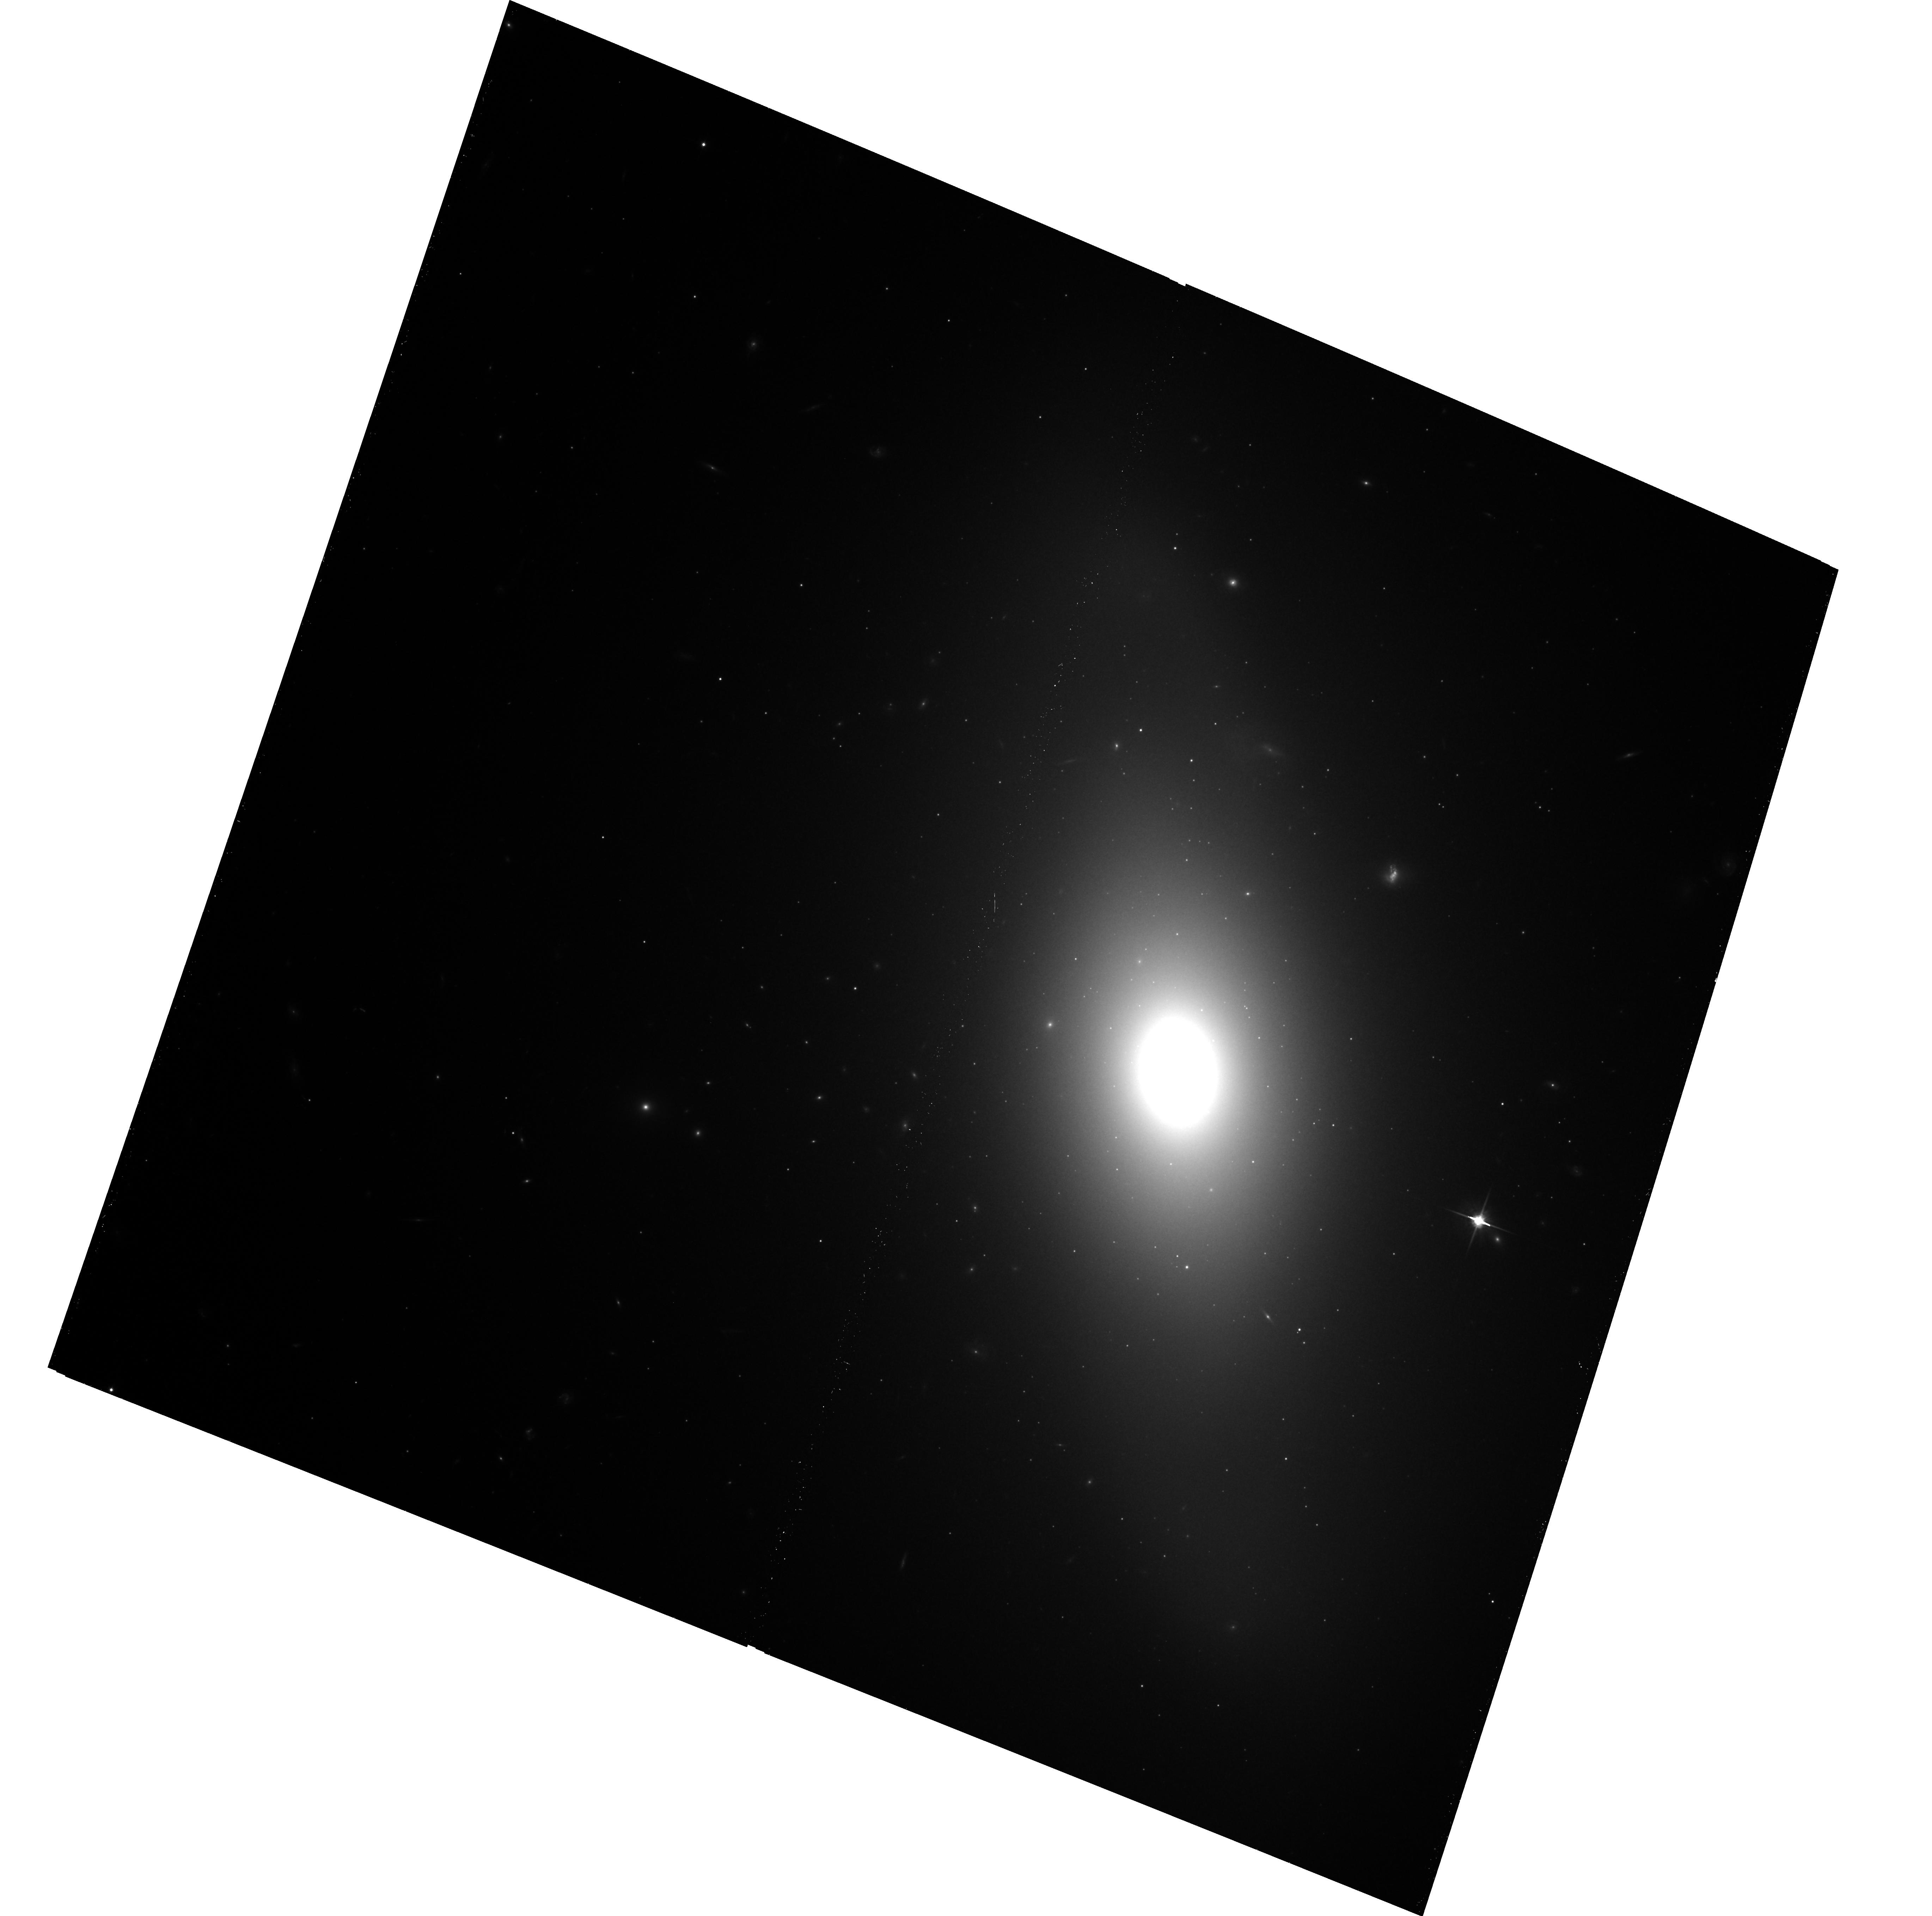
Target: NGC1380
Instrument: ACS/WFC
Filter: F814W
Exposure: 20 min
Observation ID: hst_10911_04_acs_wfc_f814w_j9p304

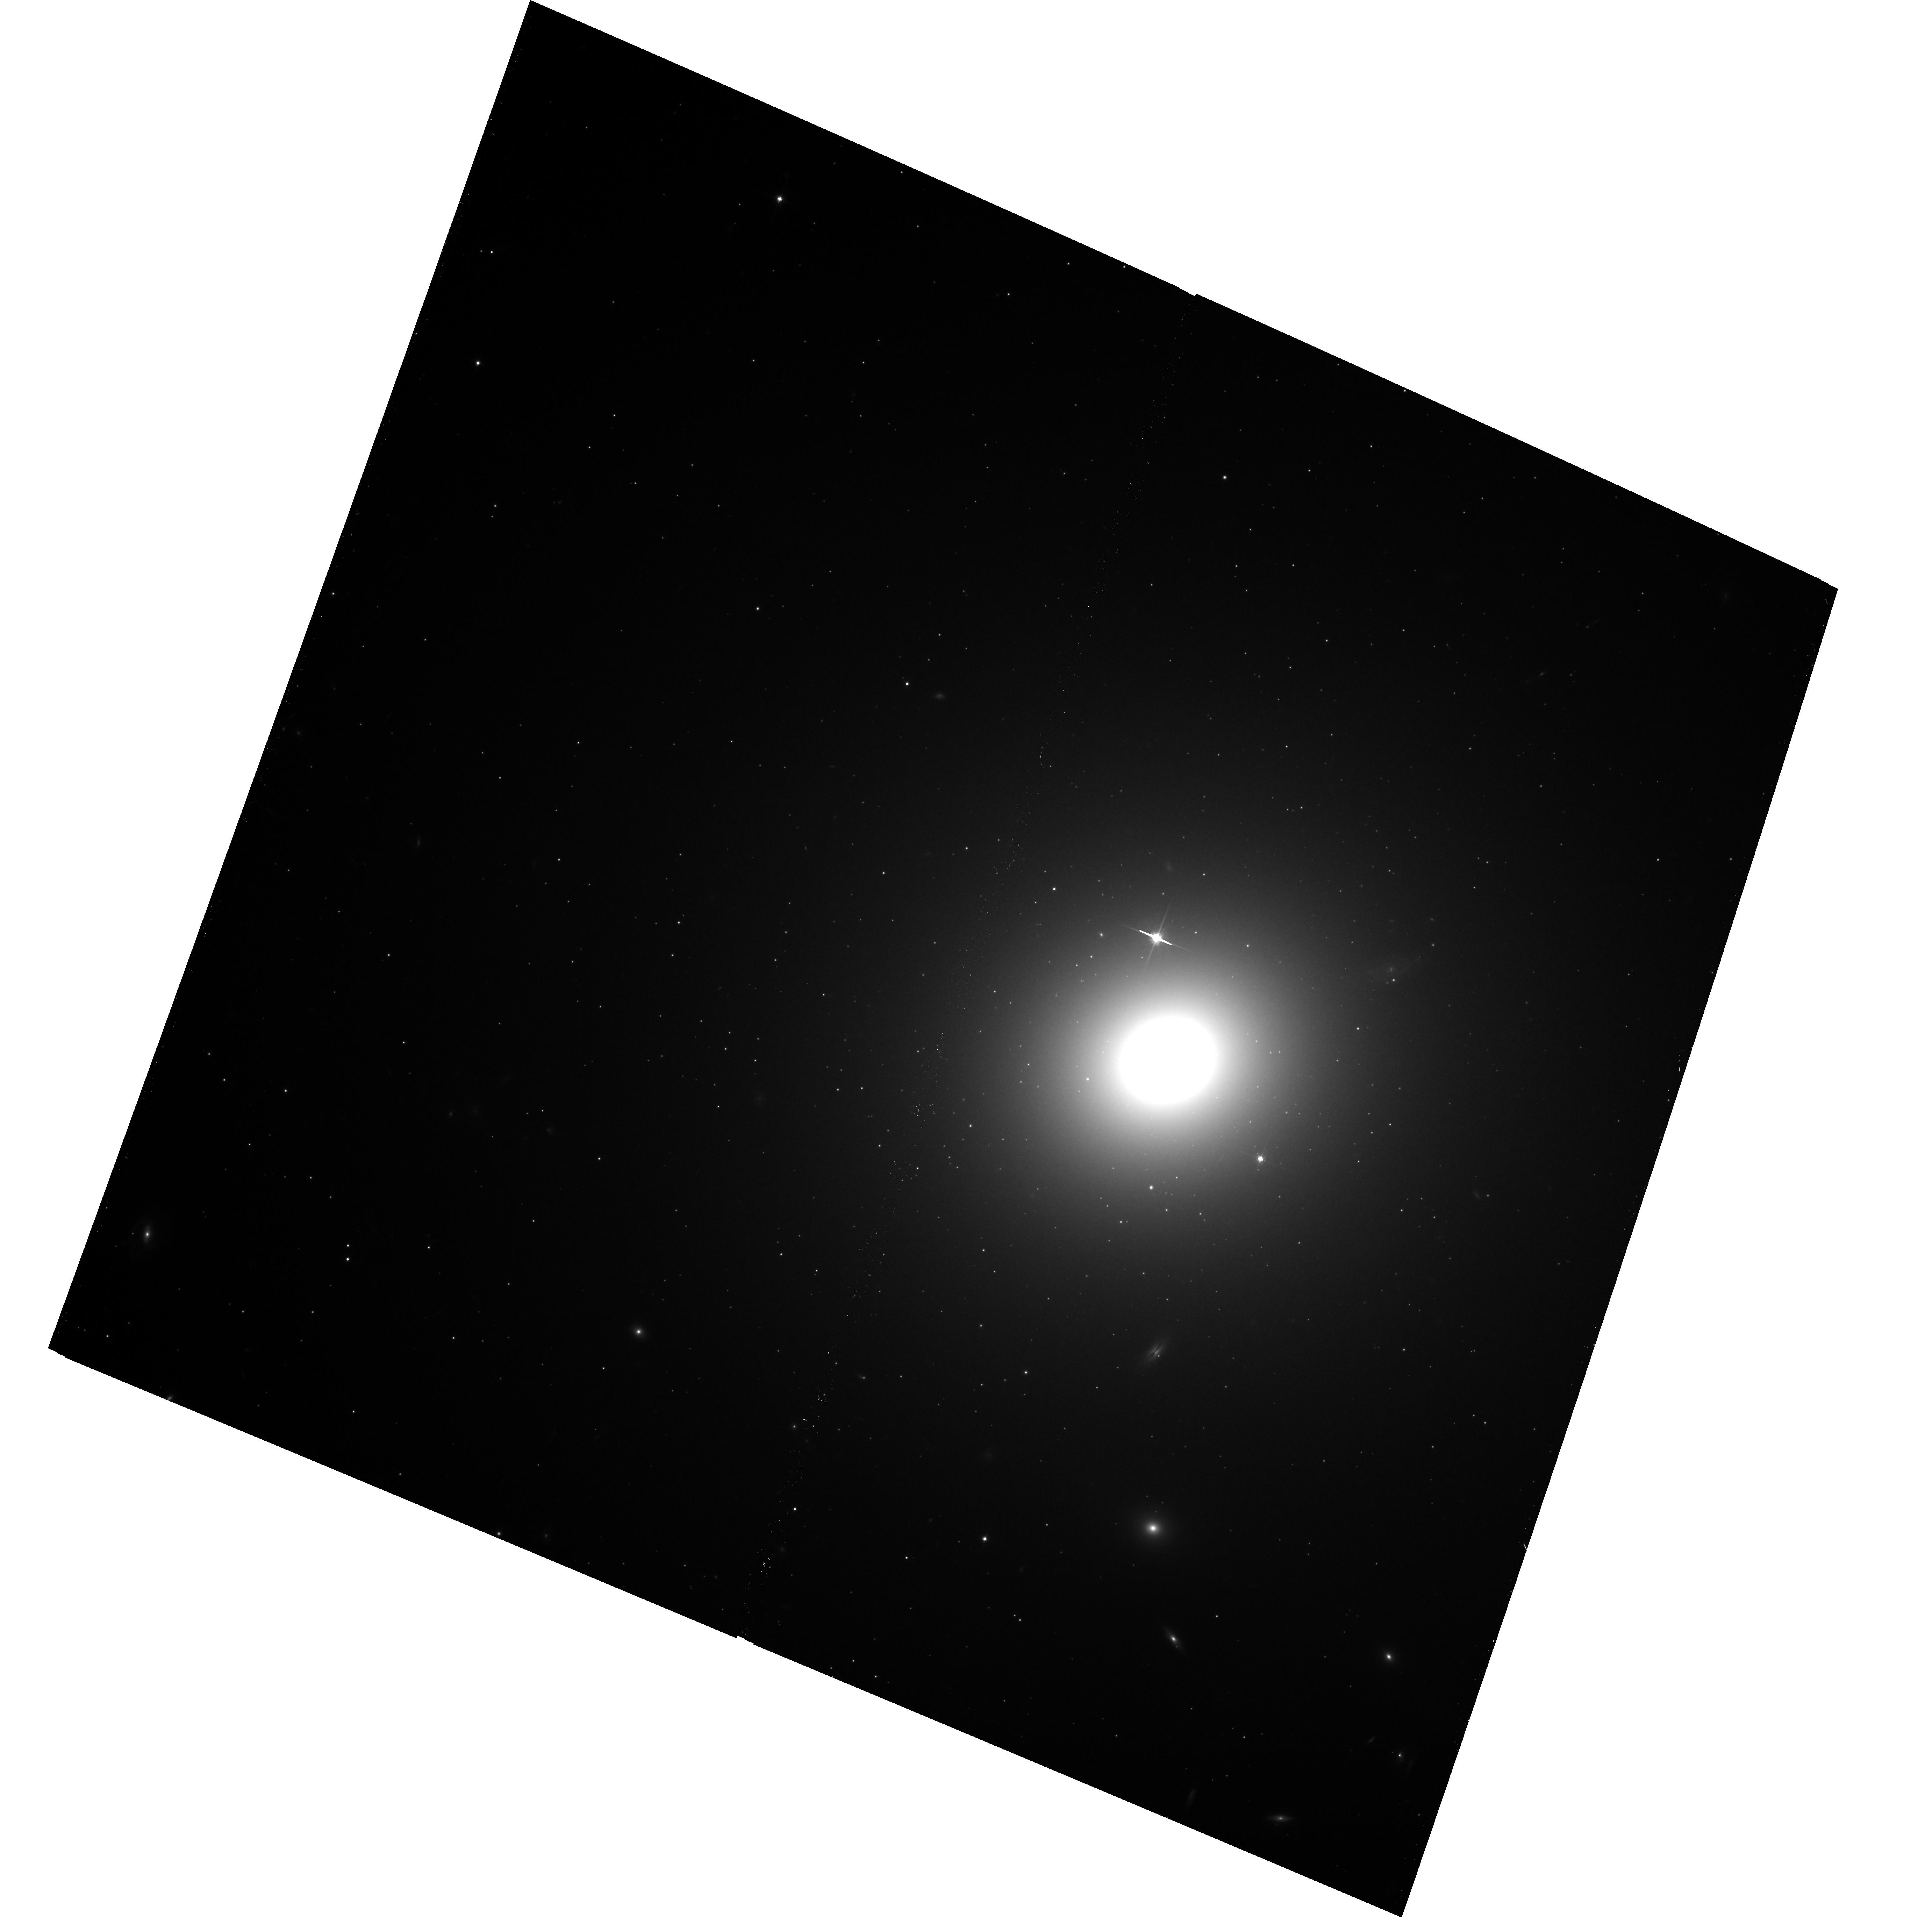
Target: NGC1399
Instrument: ACS/WFC
Filter: F814W
Exposure: 20 min
Observation ID: hst_10911_05_acs_wfc_f814w_j9p305

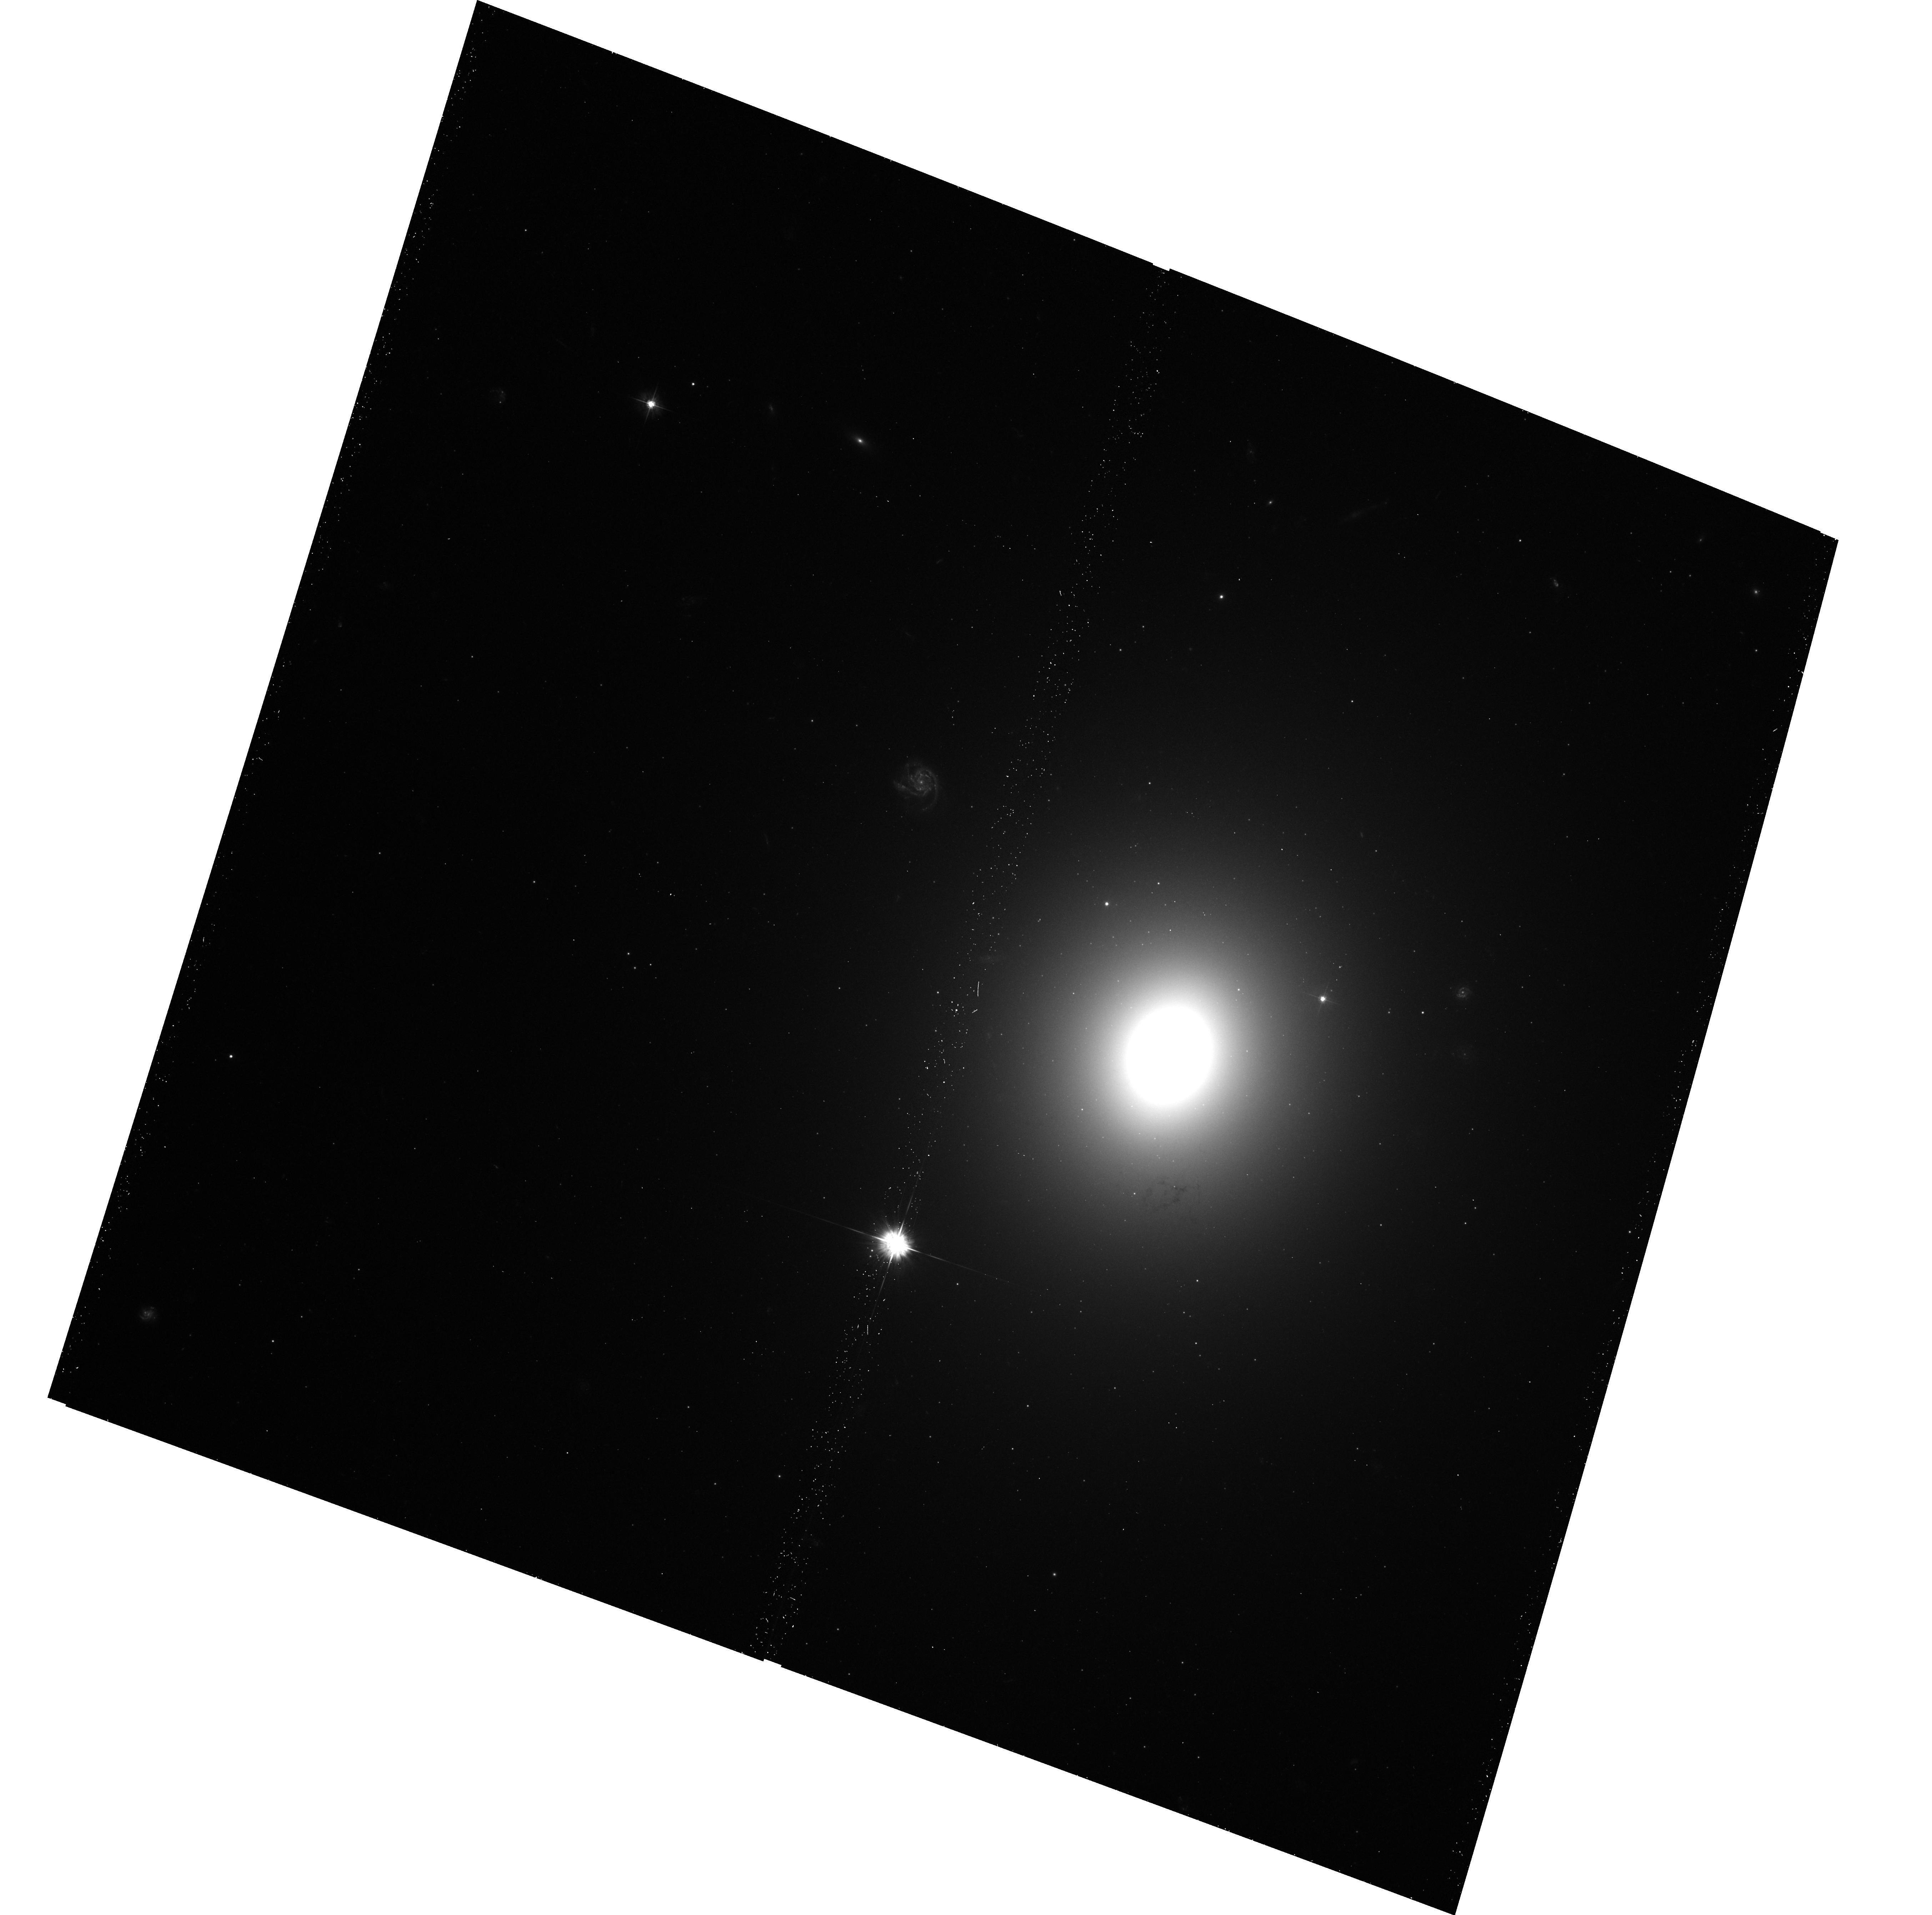
Target: NGC1404
Instrument: ACS/WFC
Filter: F475W
Exposure: 11 min
Observation ID: hst_10911_06_acs_wfc_f475w_j9p306

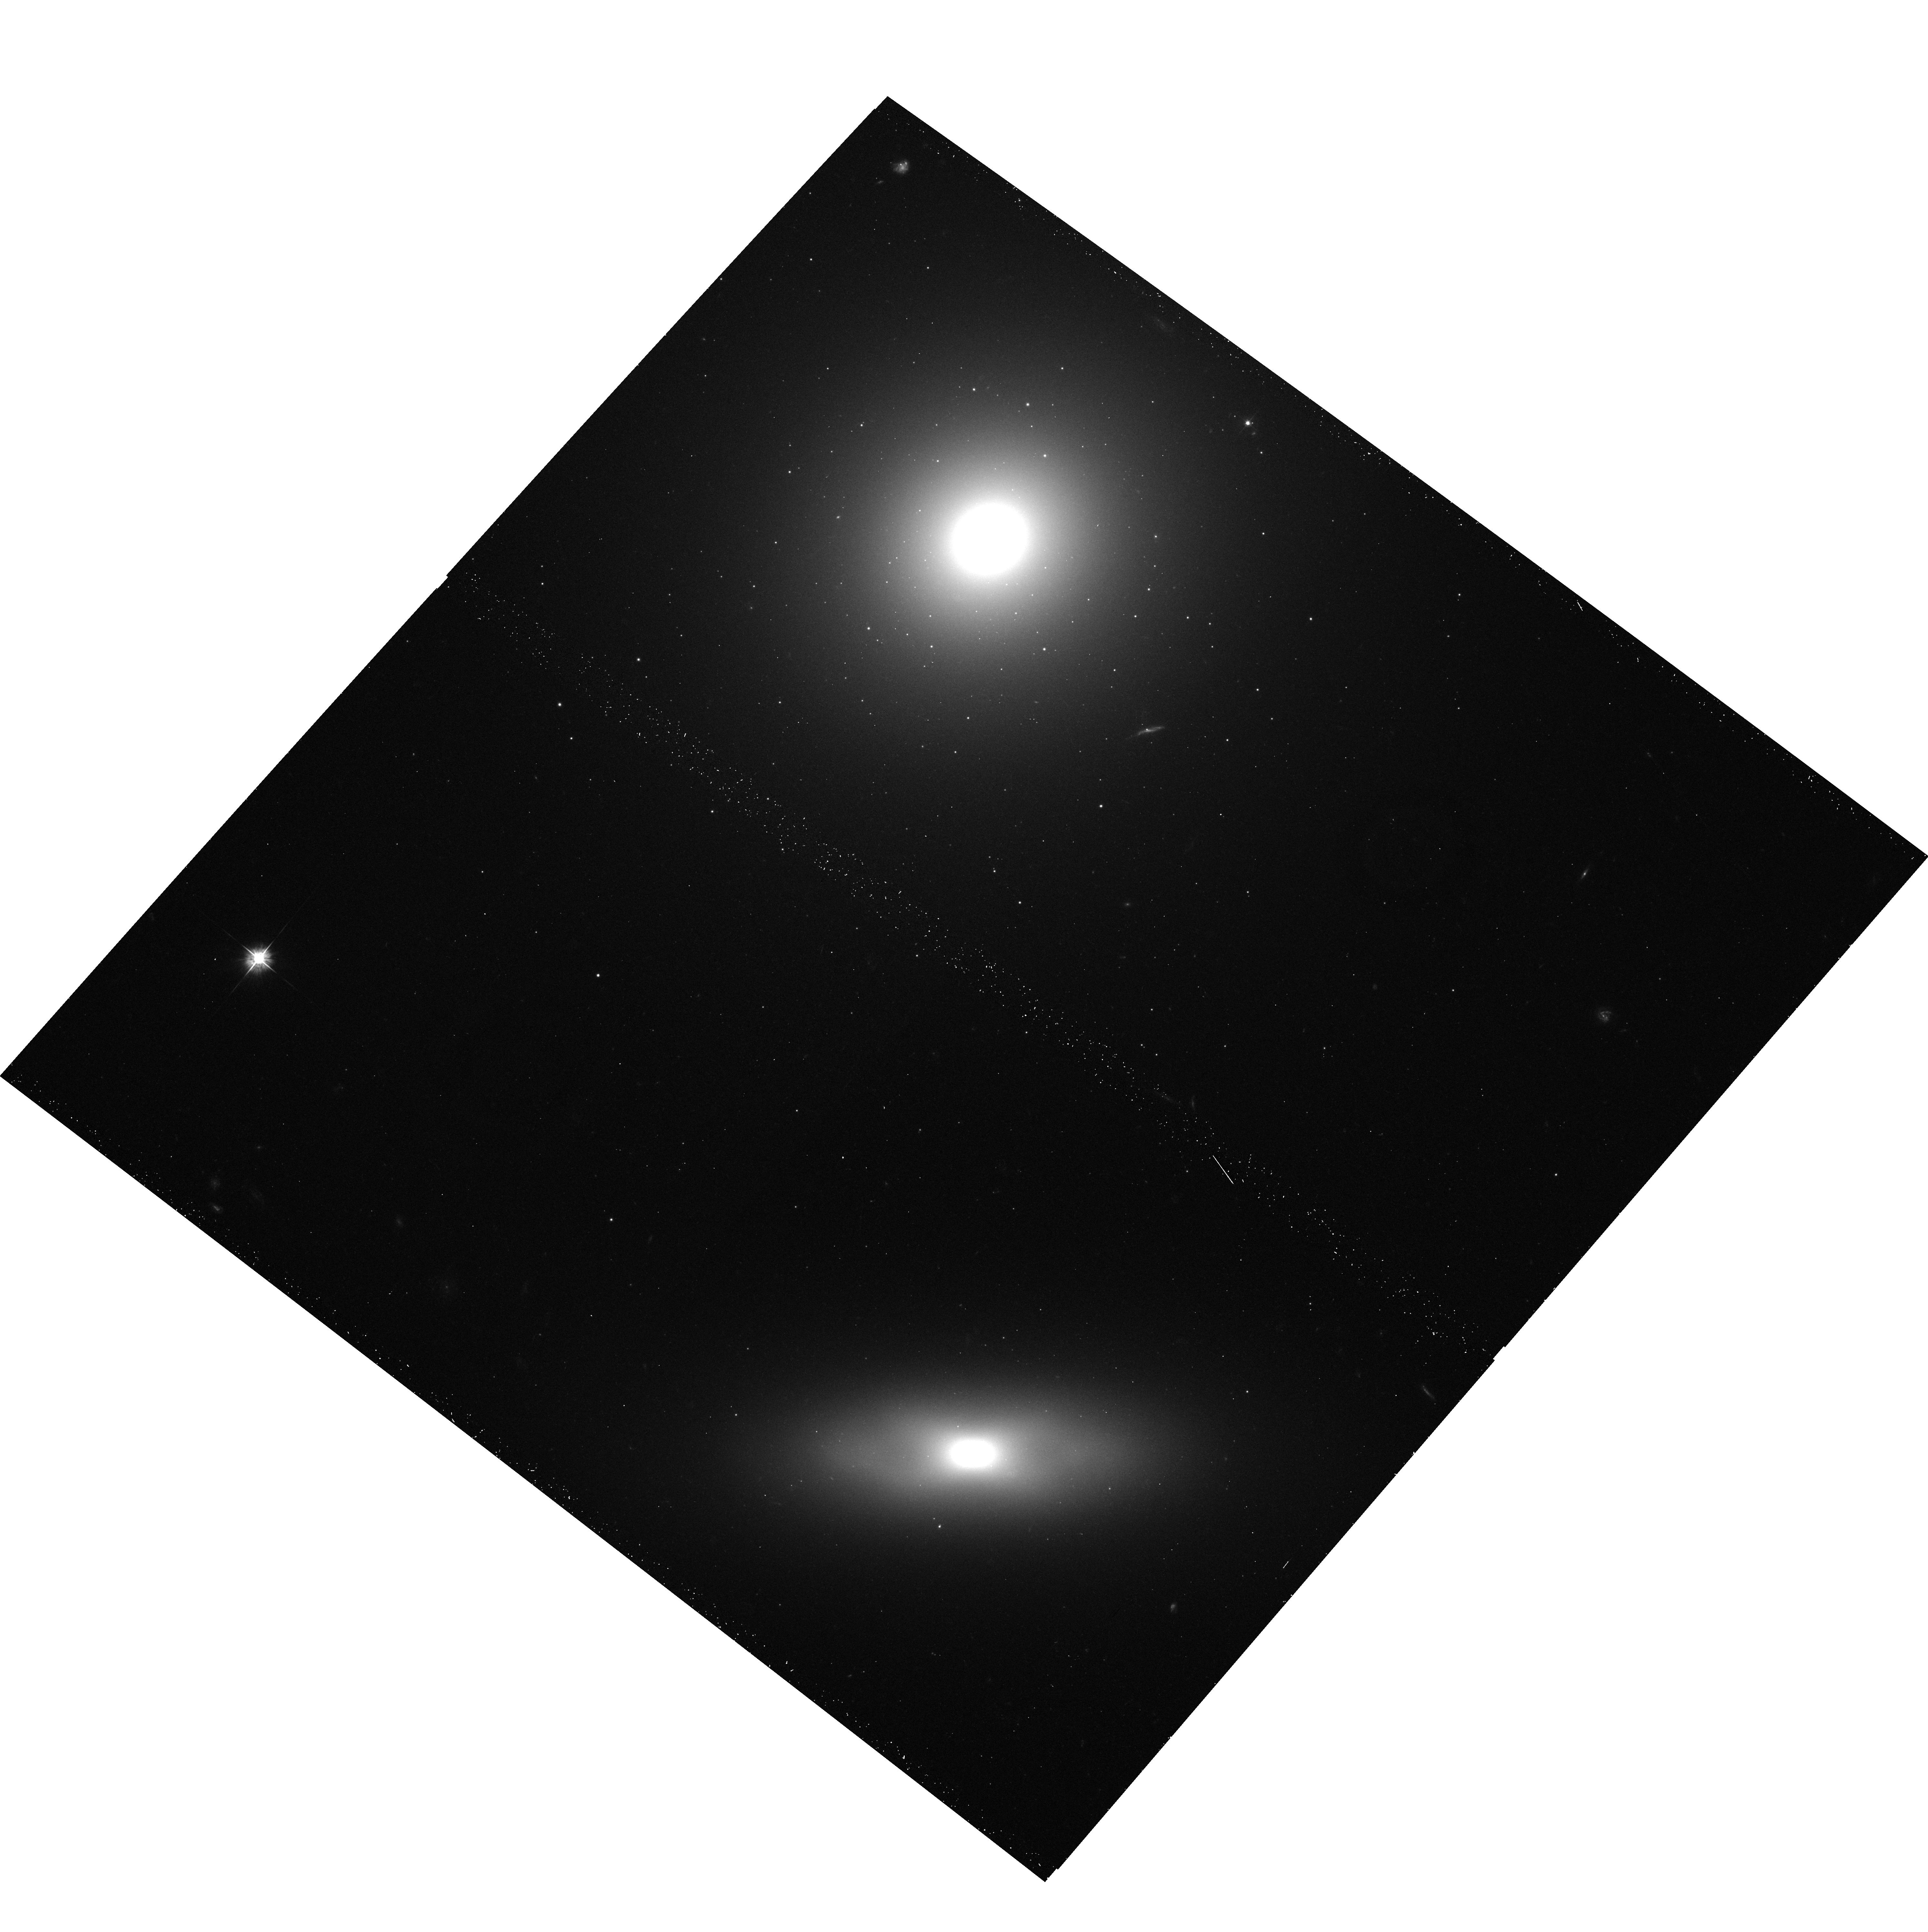
Target: NGC1374
Instrument: ACS/WFC
Filter: F475W
Exposure: 11 min
Observation ID: hst_10911_01_acs_wfc_f475w_j9p301

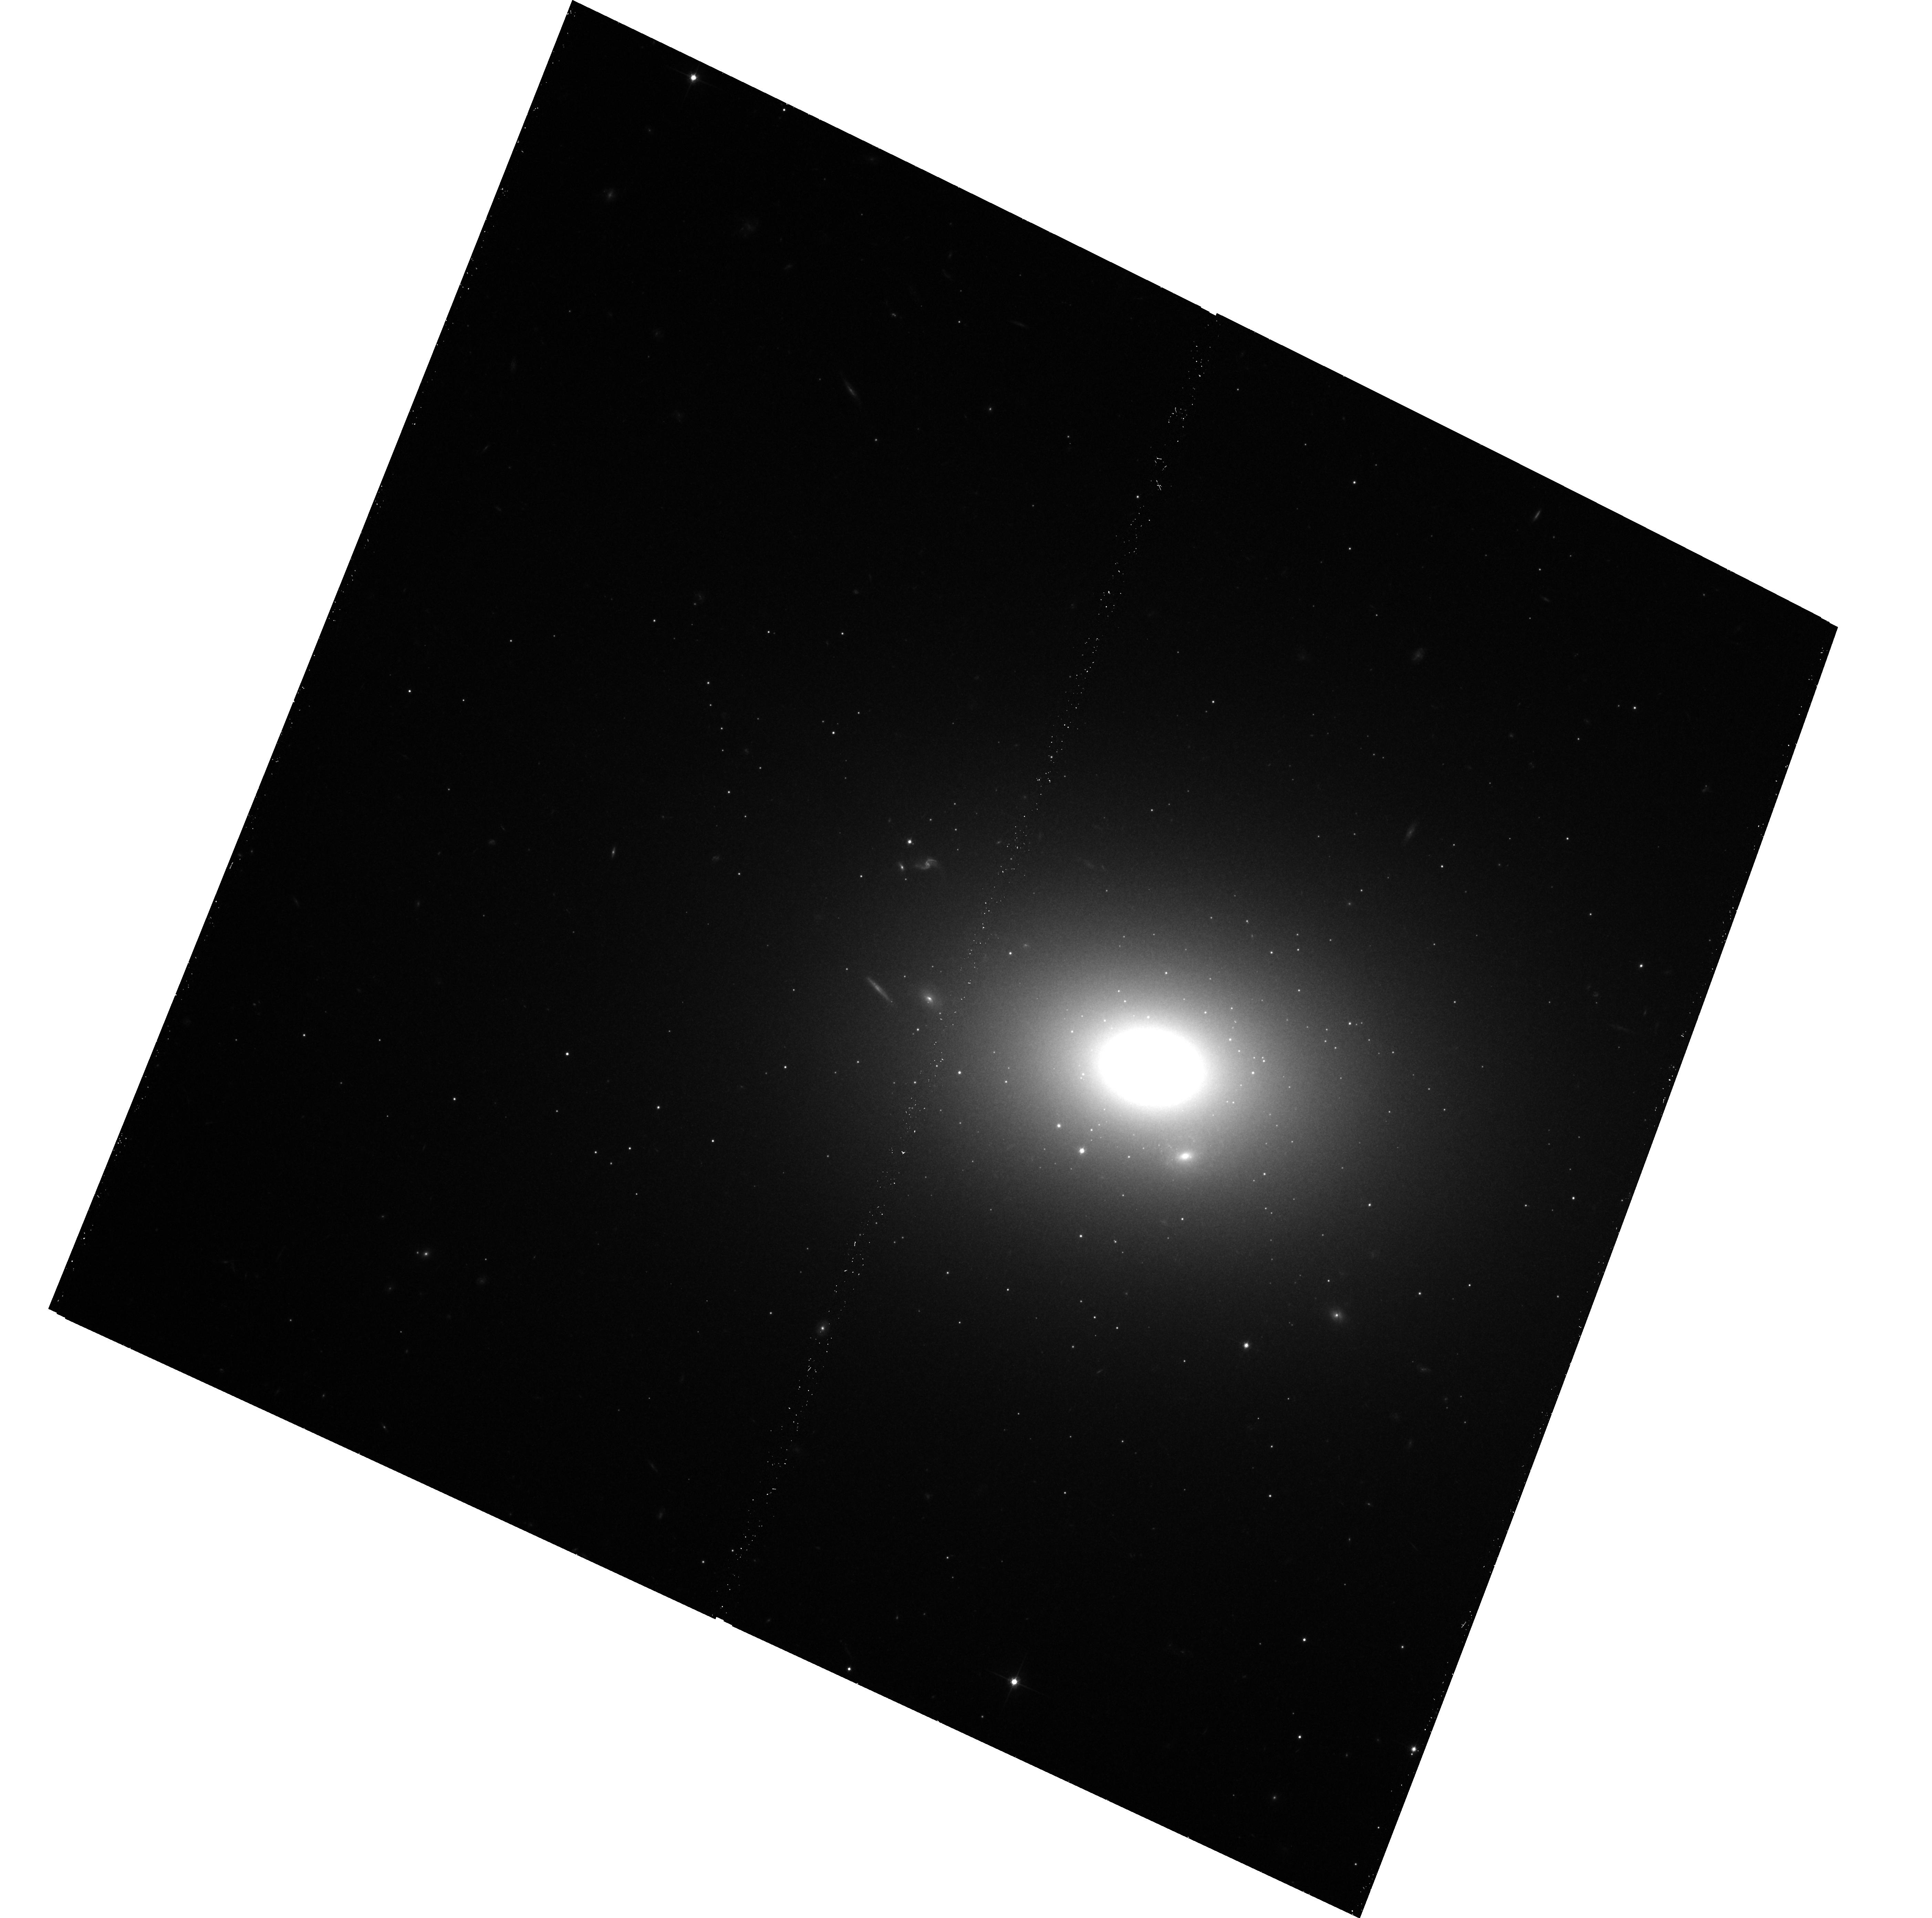
Target: NGC1427
Instrument: ACS/WFC
Filter: F814W
Exposure: 20 min
Observation ID: hst_10911_02_acs_wfc_f814w_j9p302

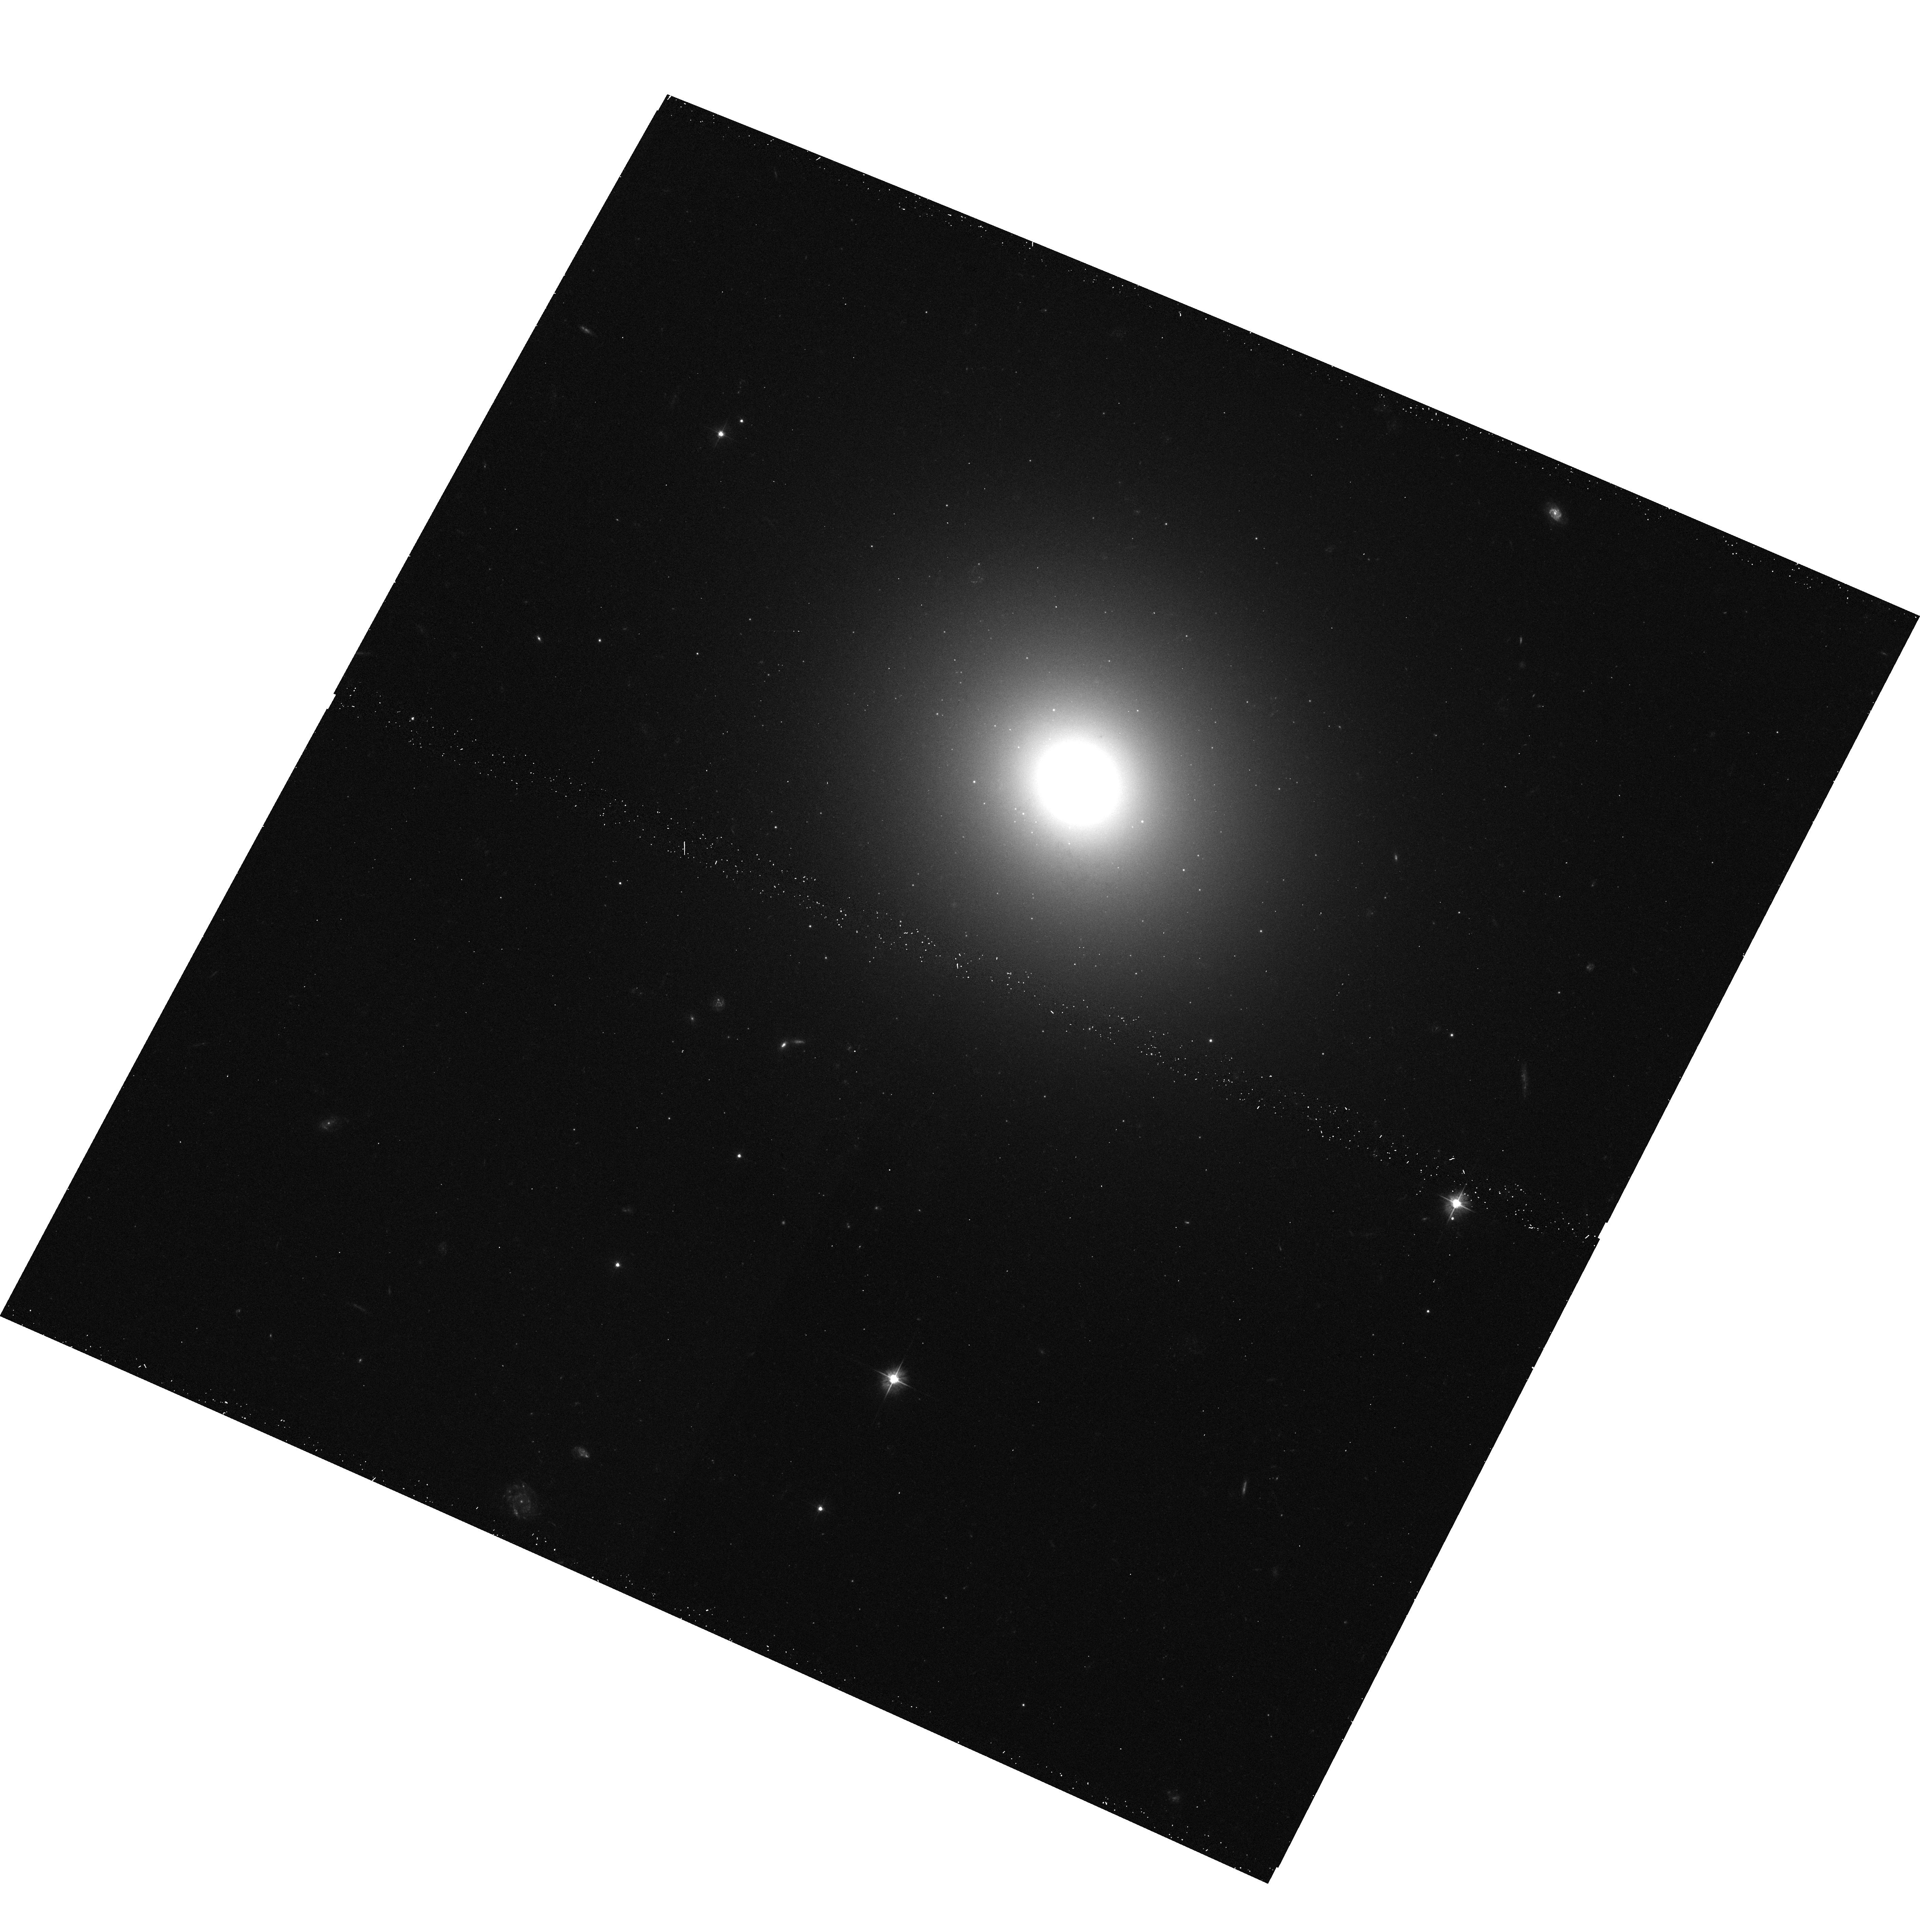
Target: IC2006
Instrument: ACS/WFC
Filter: F475W
Exposure: 11 min
Observation ID: hst_10911_03_acs_wfc_f475w_j9p303

Calibration of ACS F814W Surface Brightness Fluctuations (PI: Blakeslee, John P.)

The surface brightness fluctuations (SBF) method has emerged as the primary distance indicator for mapping local large-scale structures (Virgo, Fornax), as well as the velocity field out to nearly 15, 000 km/s (z < 0.05). This is because other precision distance indicators either lack the requisite depth (Cepheids, TRGB) or are too rare for adequate sampling (supernovae), while more traditional methods (Tully-Fisher, fundamental plane) lack the necessary precision. The SBF method is now being used with great success in several major ACS Wide Field Camera programs. However, whereas the band of choice for the nearby structure studies has been F850LP, for the distant large-scale flow studies it is F814W because of its much greater throughput. As a result, the current calibration for the more distant studies is inadequate. We propose to establish the first systematic calibration of the SBF method in the important F814W ACS WFC bandpass. We will do this by measuring SBF in an optimized sample of galaxies in the nearby compact Fornax cluster. Given the large amount of effort and HST time being dedicated to F814W SBF measurements, it is imperative that we correct this outstanding calibration problem while time remains. For an extremely modest expenditure of orbits, we will remove a significant systematic error and vastly improve the overall accuracy of the ongoing ACS F814W SBF work. These data will also greatly enhance the legacy value of the HST archive for future SBF studies.